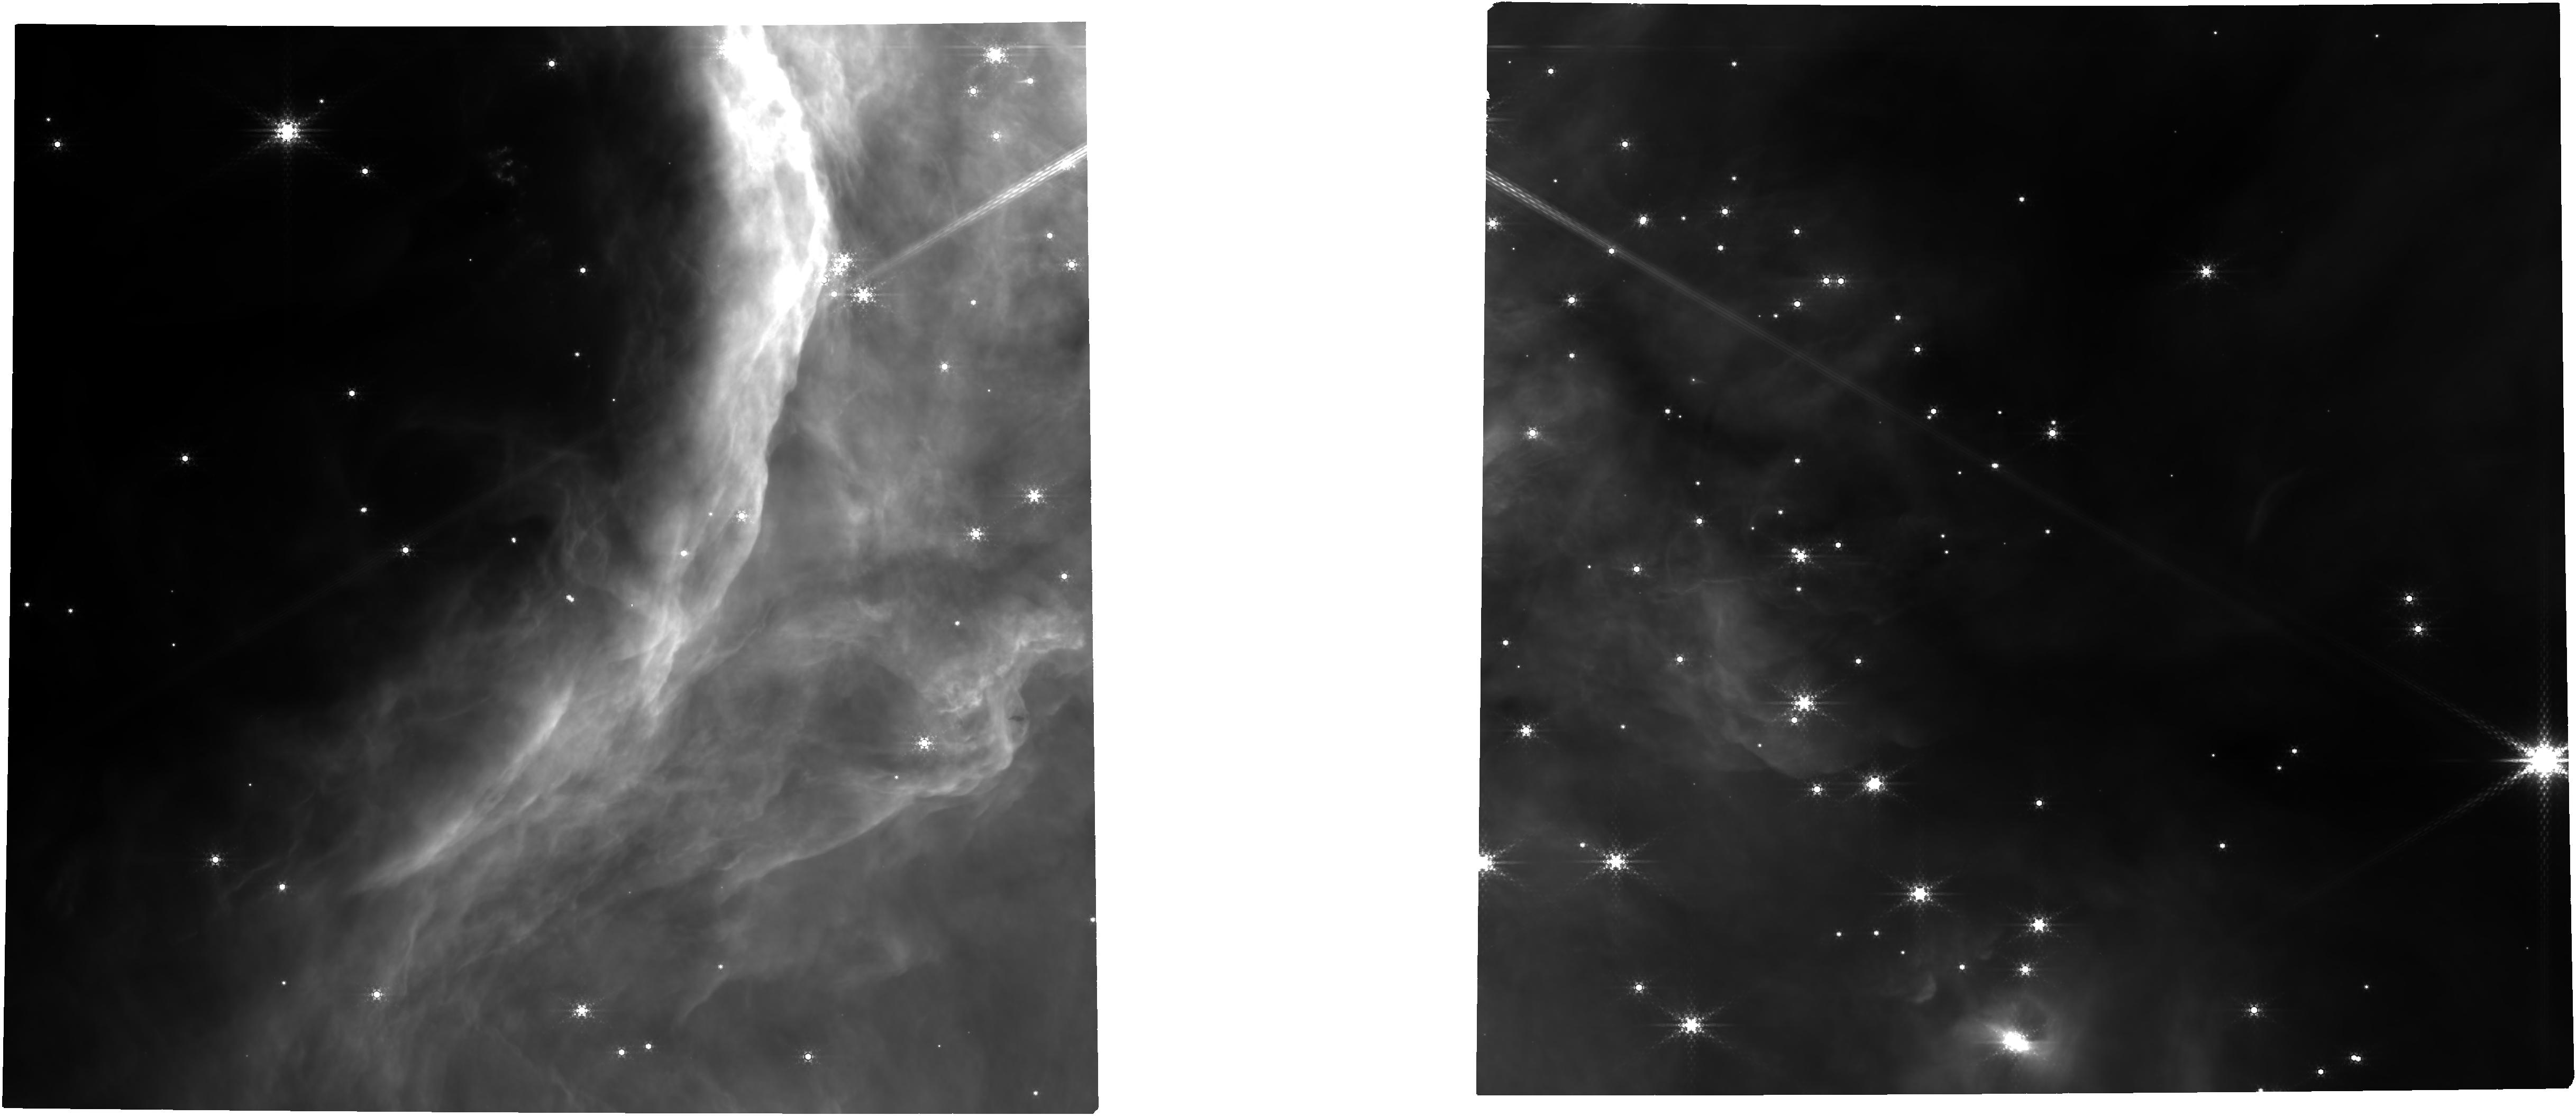
Target: NGC-2024
Instrument: NIRCAM
Filter: F430M
Exposure: 1.3 h
Observation ID: jw01190-o001_t001_nircam_clear-f430m

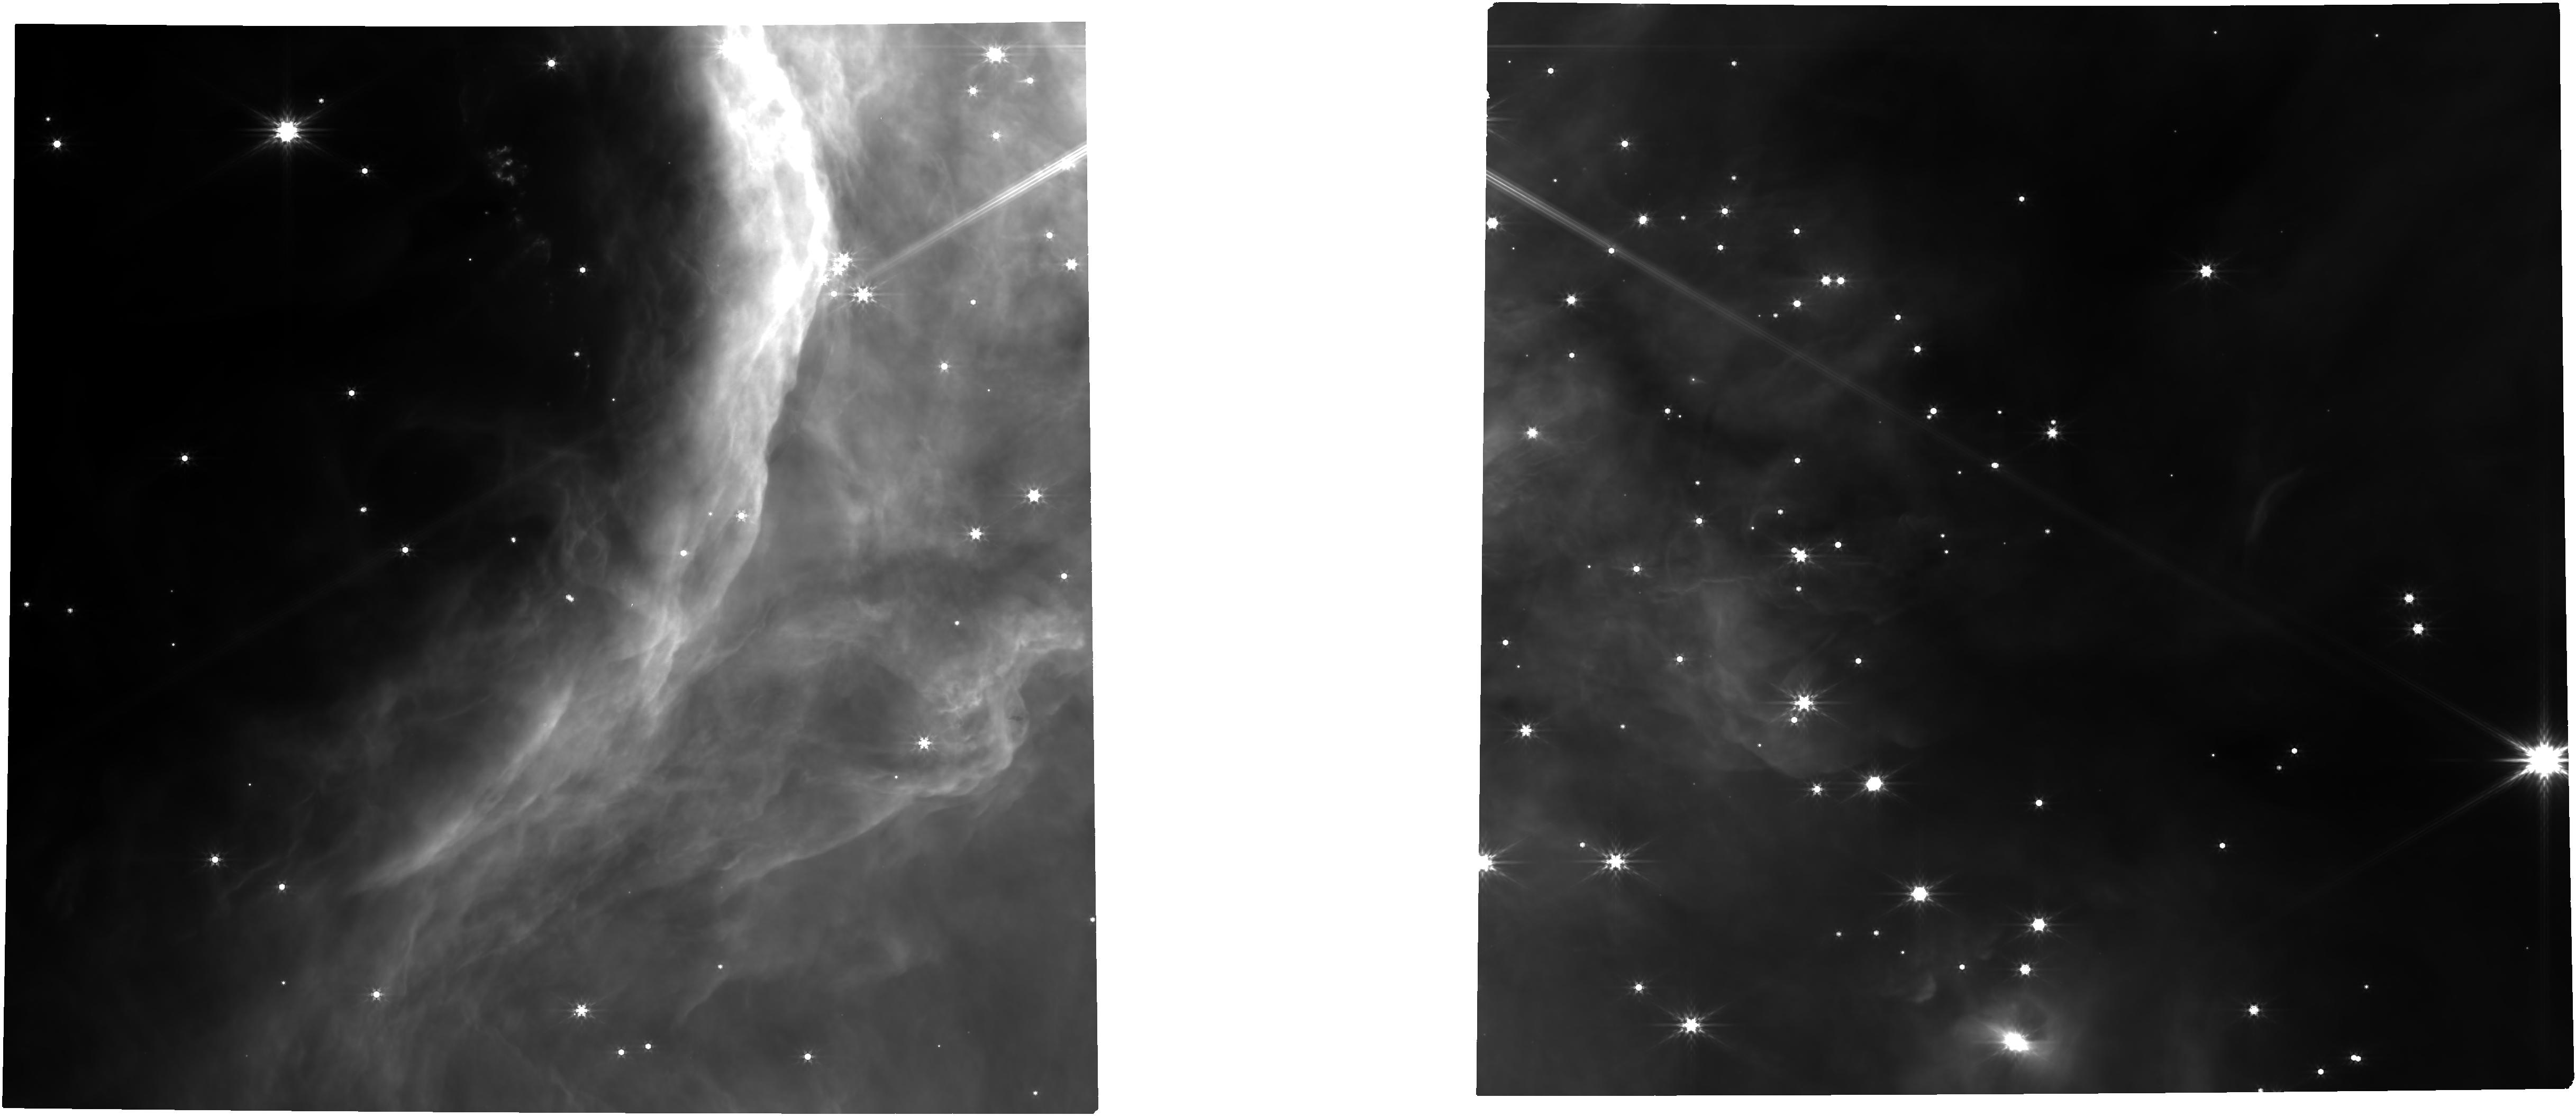
Target: NGC-2024
Instrument: NIRCAM
Filter: F444W
Exposure: 1.3 h
Observation ID: jw01190-o003_t001_nircam_clear-f444w

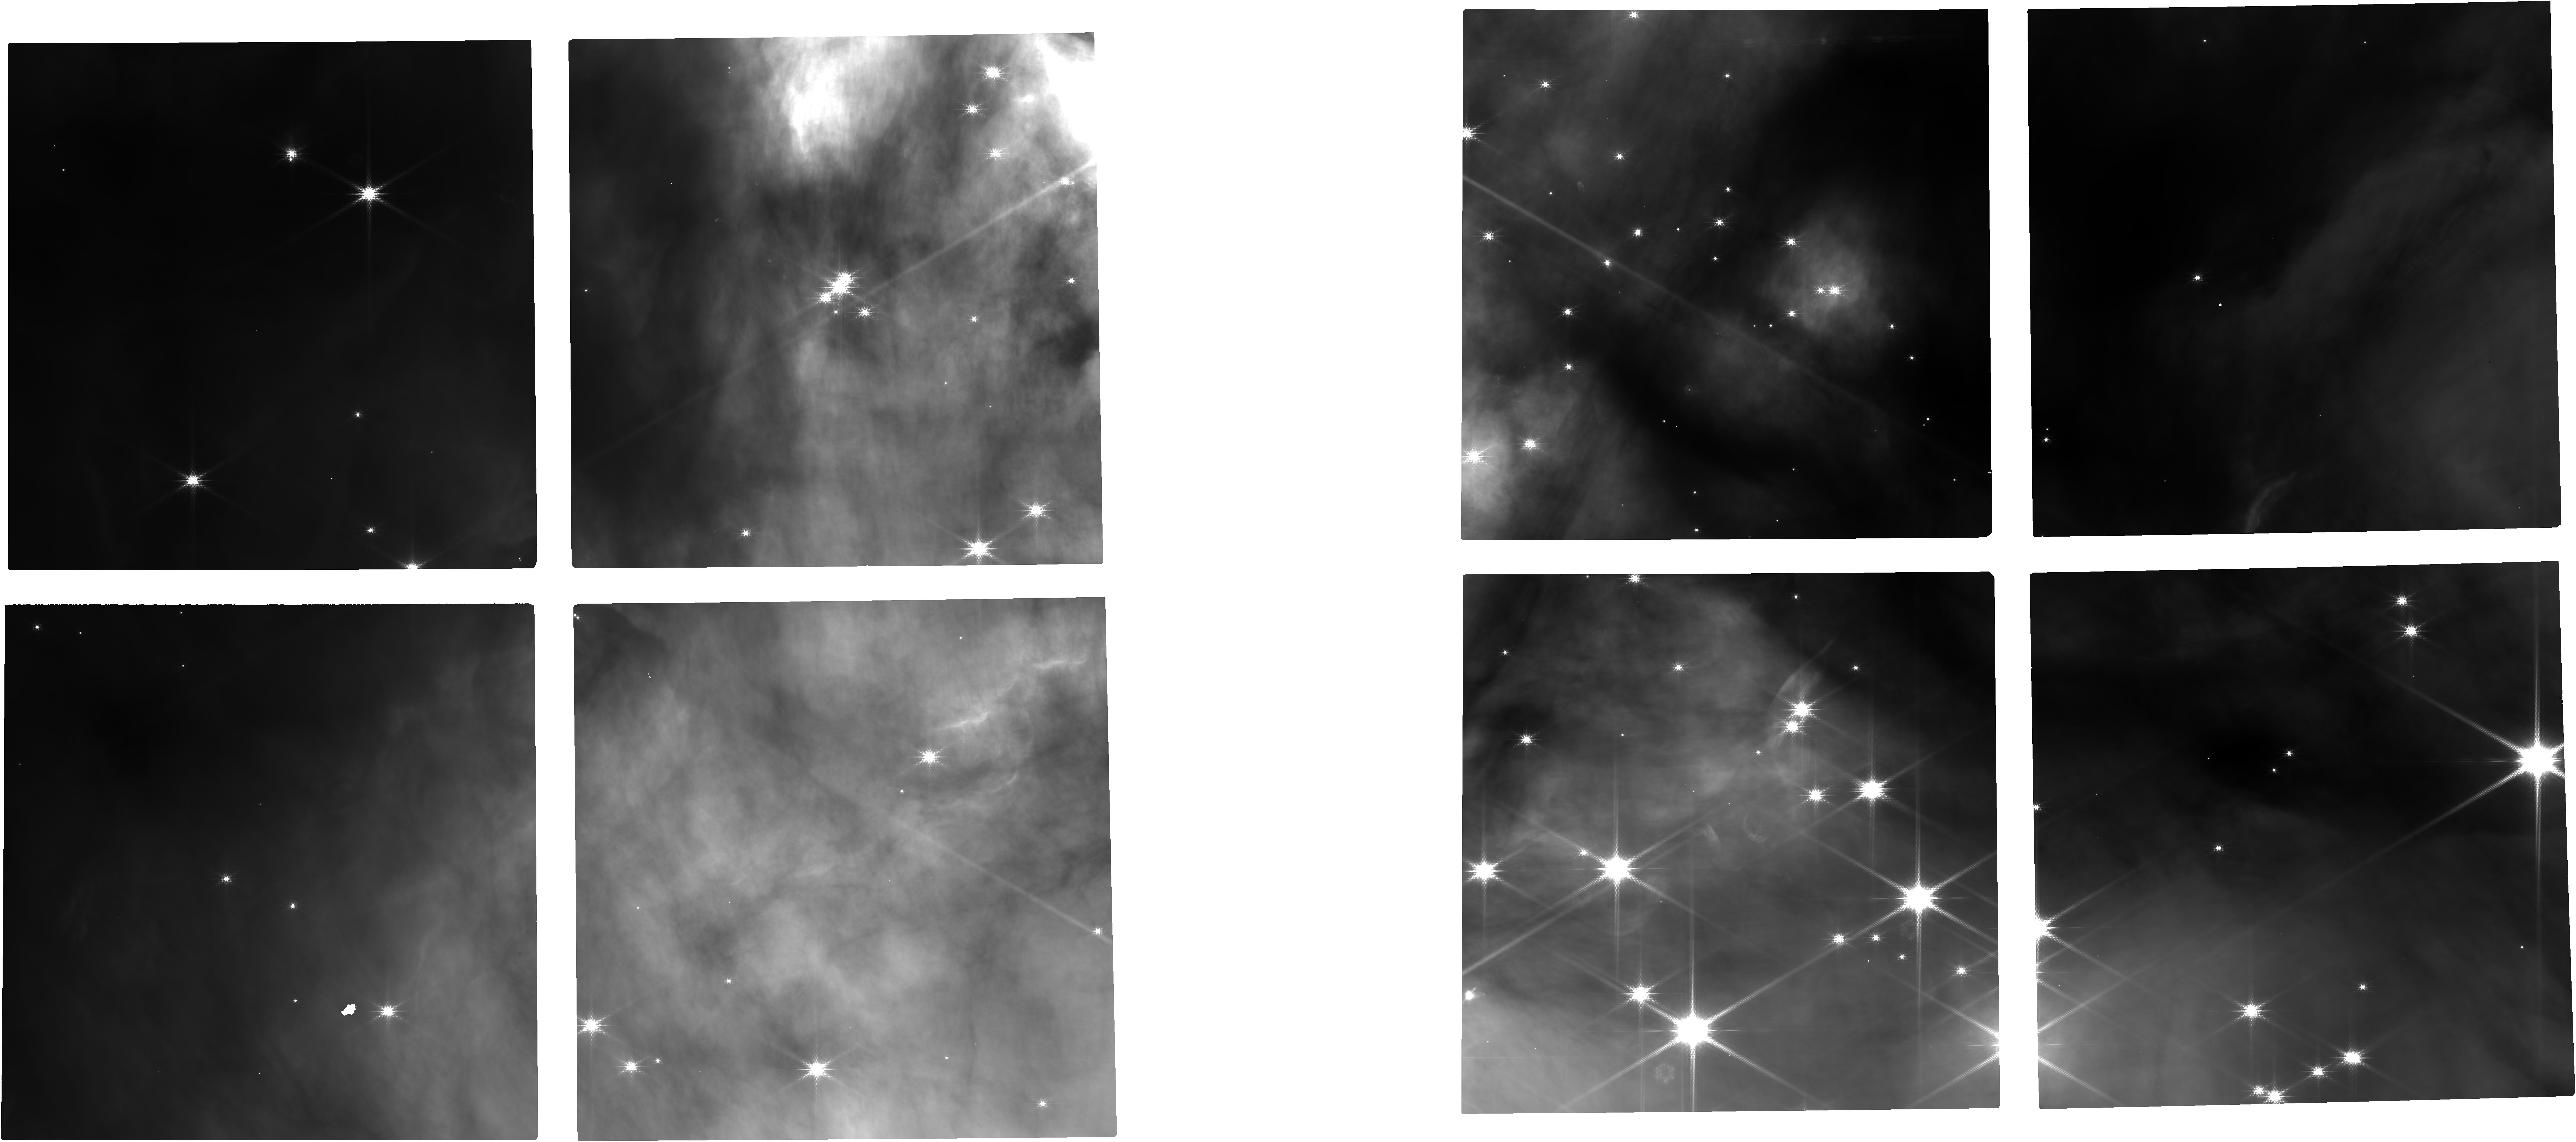
Target: NGC-2024
Instrument: NIRCAM
Filter: F182M
Exposure: 1.3 h
Observation ID: jw01190-o001_t001_nircam_clear-f182m

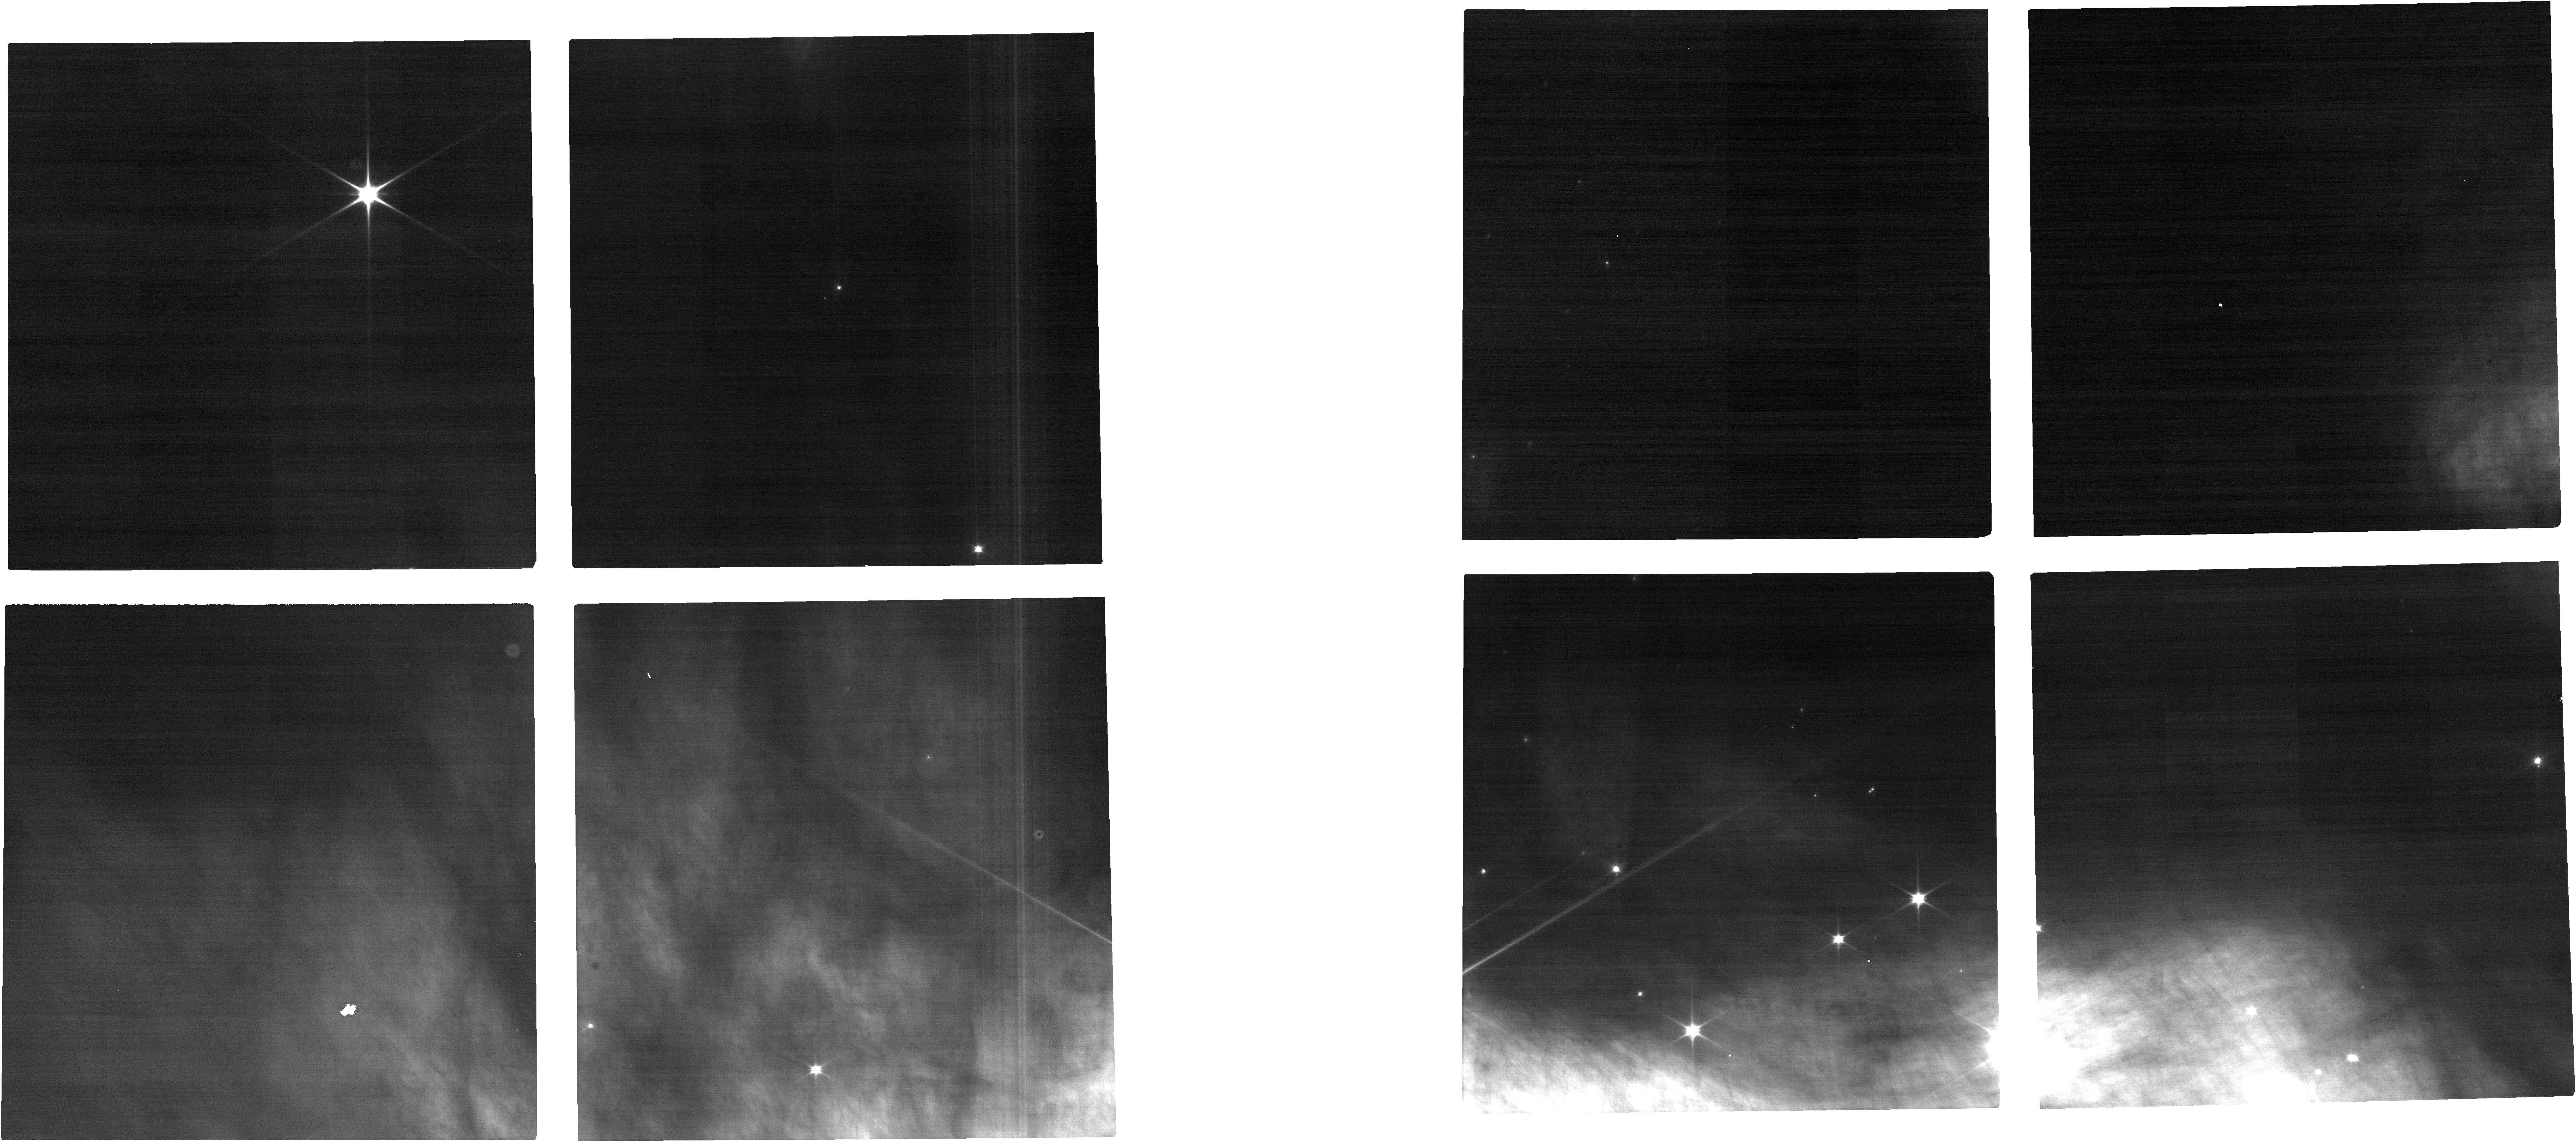
Target: NGC-2024
Instrument: NIRCAM
Filter: F070W
Exposure: 39 min
Observation ID: jw01190-o002_t001_nircam_clear-f070w

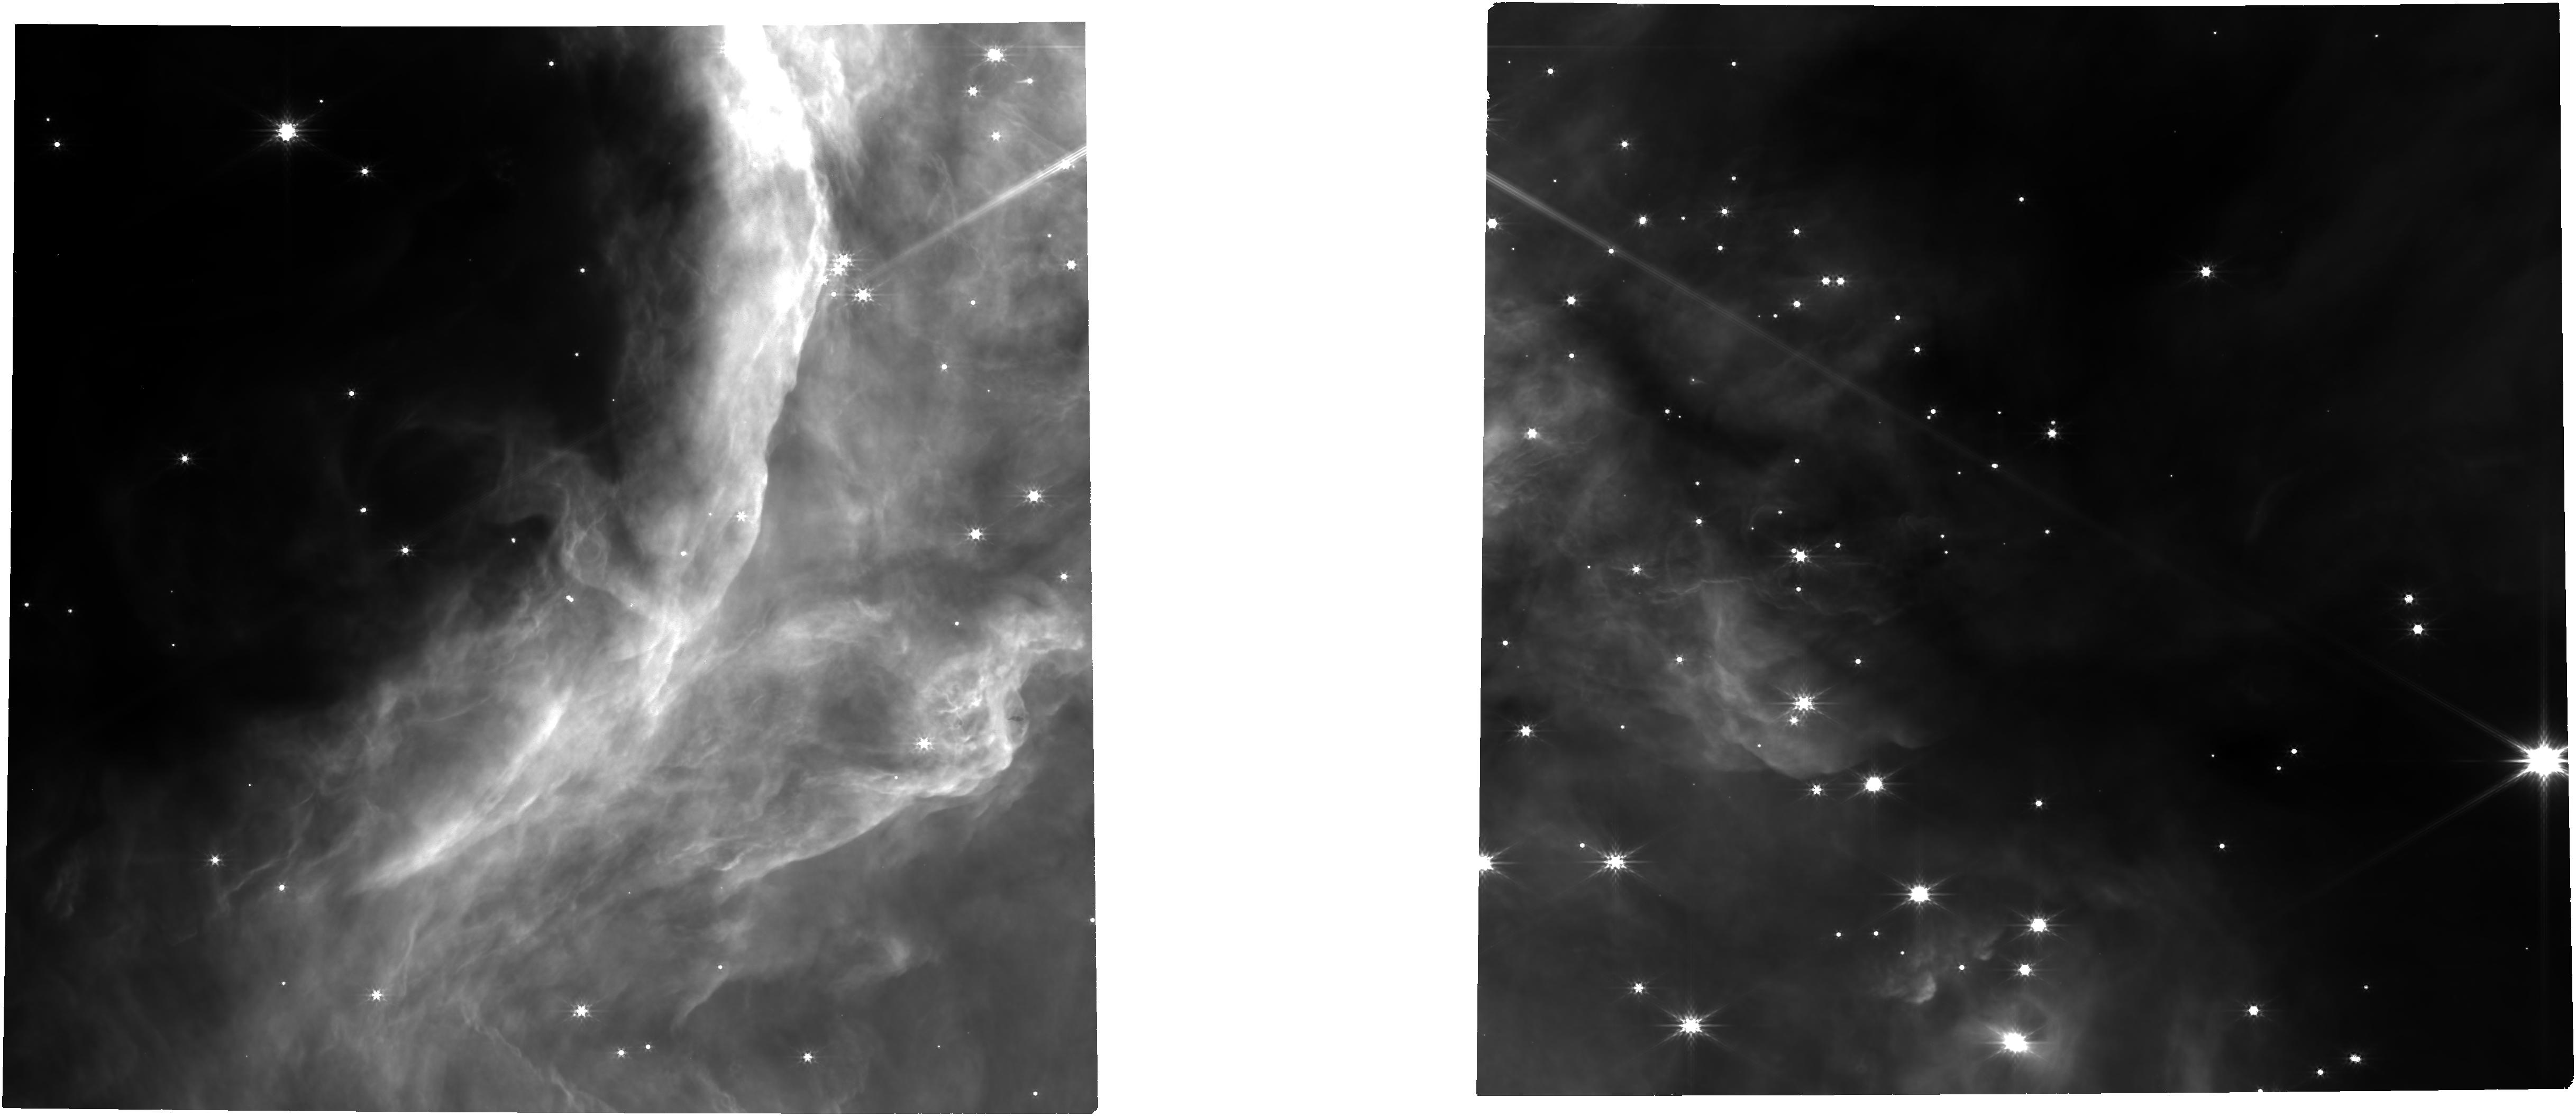
Target: NGC-2024
Instrument: NIRCAM
Filter: F356W
Exposure: 39 min
Observation ID: jw01190-o002_t001_nircam_clear-f356w

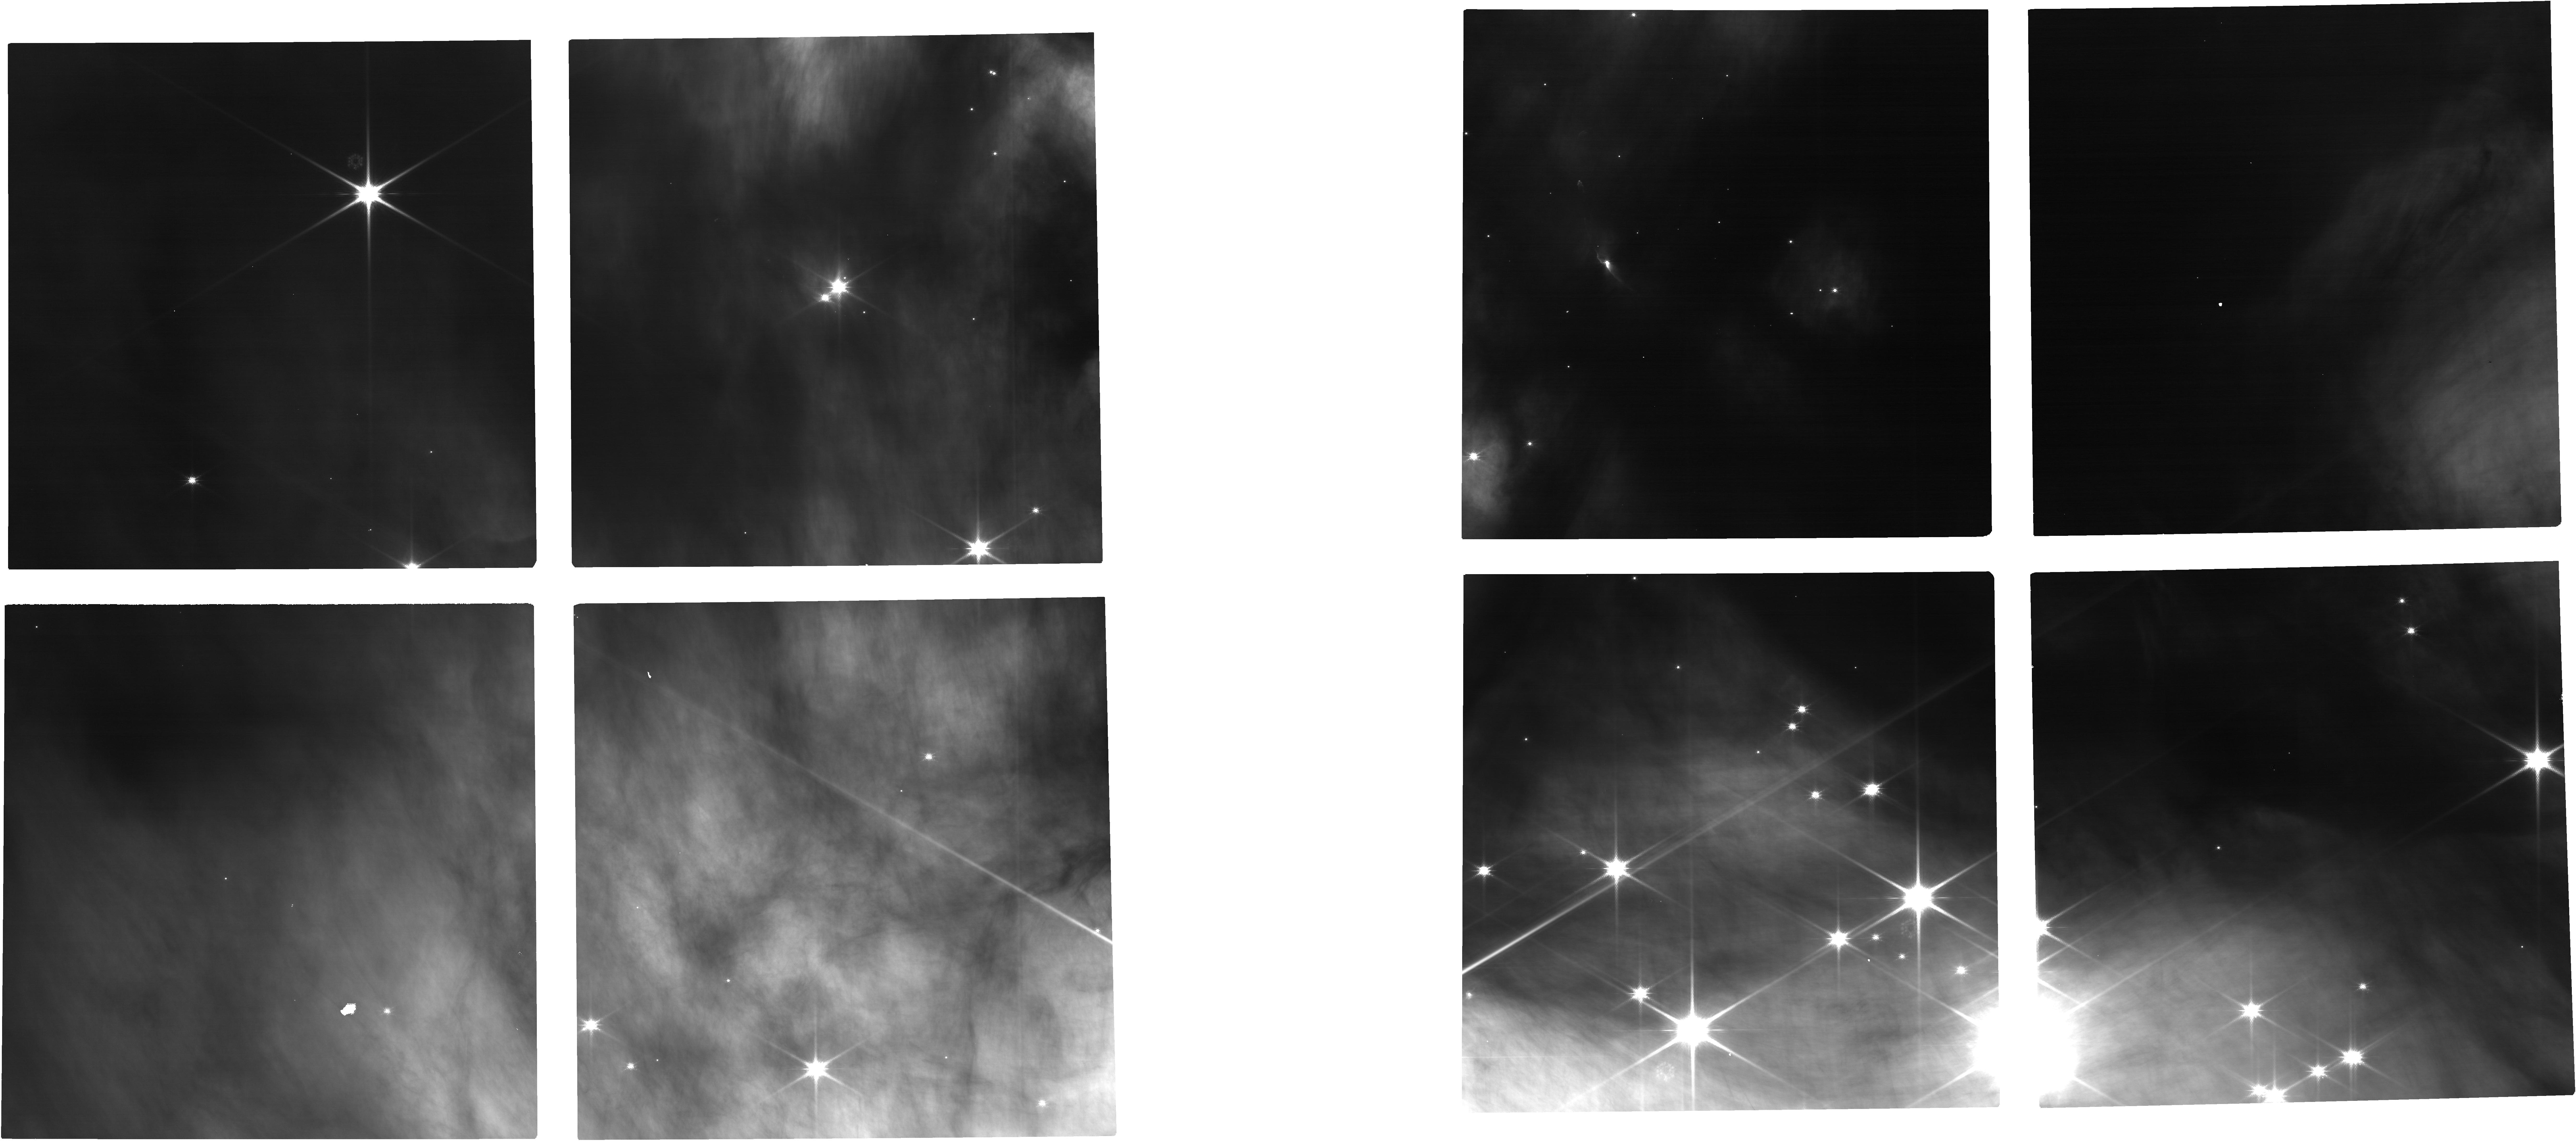
Target: NGC-2024
Instrument: NIRCAM
Filter: F115W
Exposure: 39 min
Observation ID: jw01190-o002_t001_nircam_clear-f115w

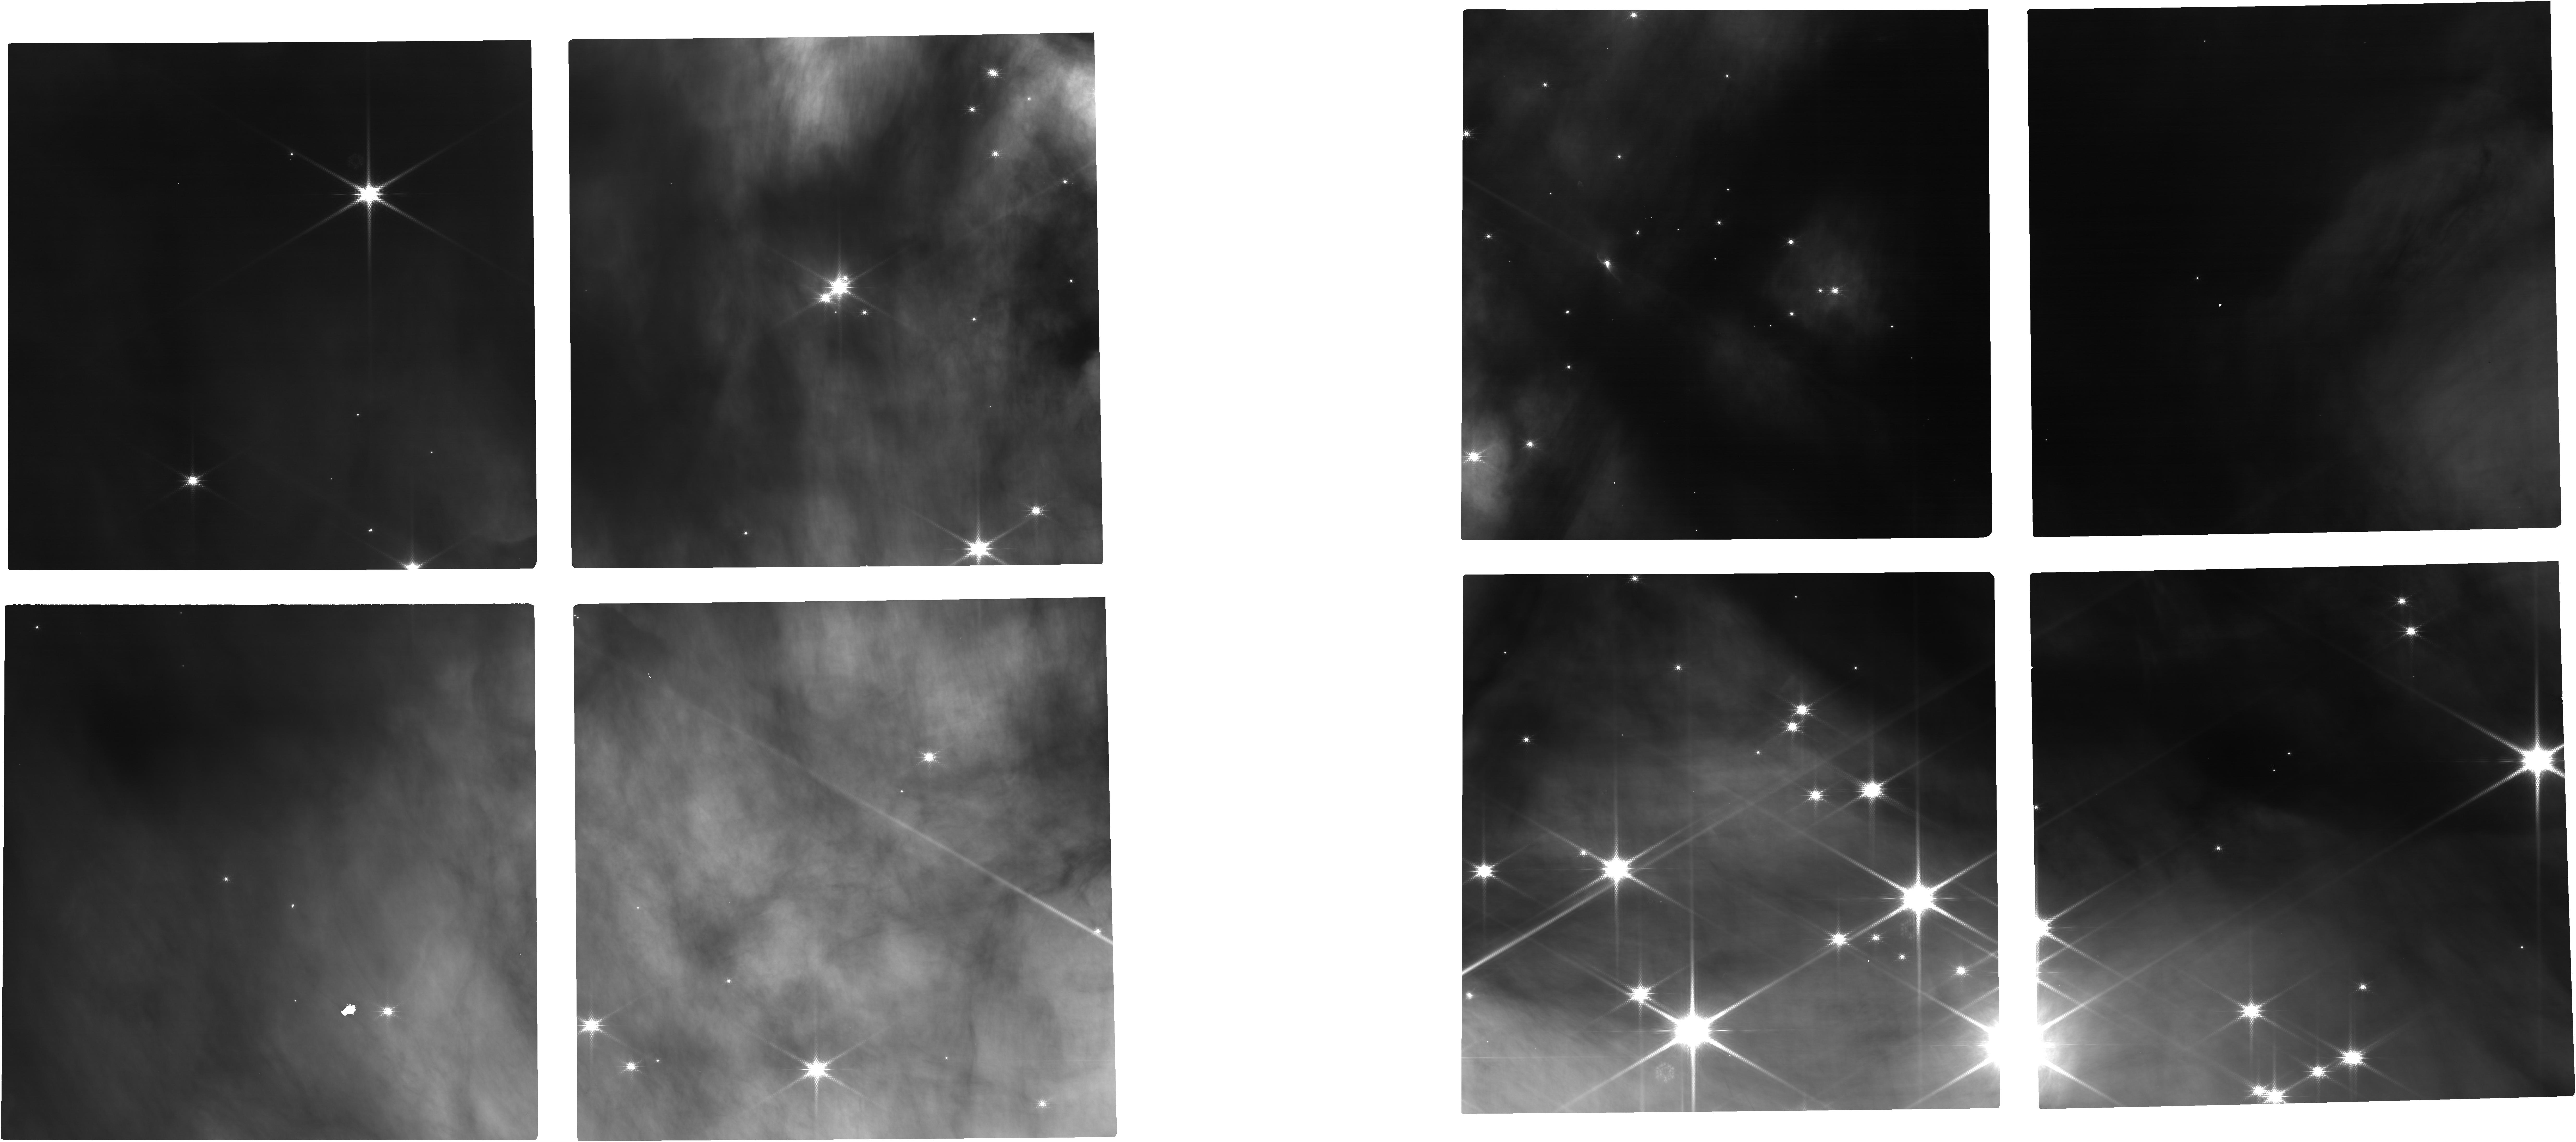
Target: NGC-2024
Instrument: NIRCAM
Filter: F140M
Exposure: 1.3 h
Observation ID: jw01190-o001_t001_nircam_clear-f140m

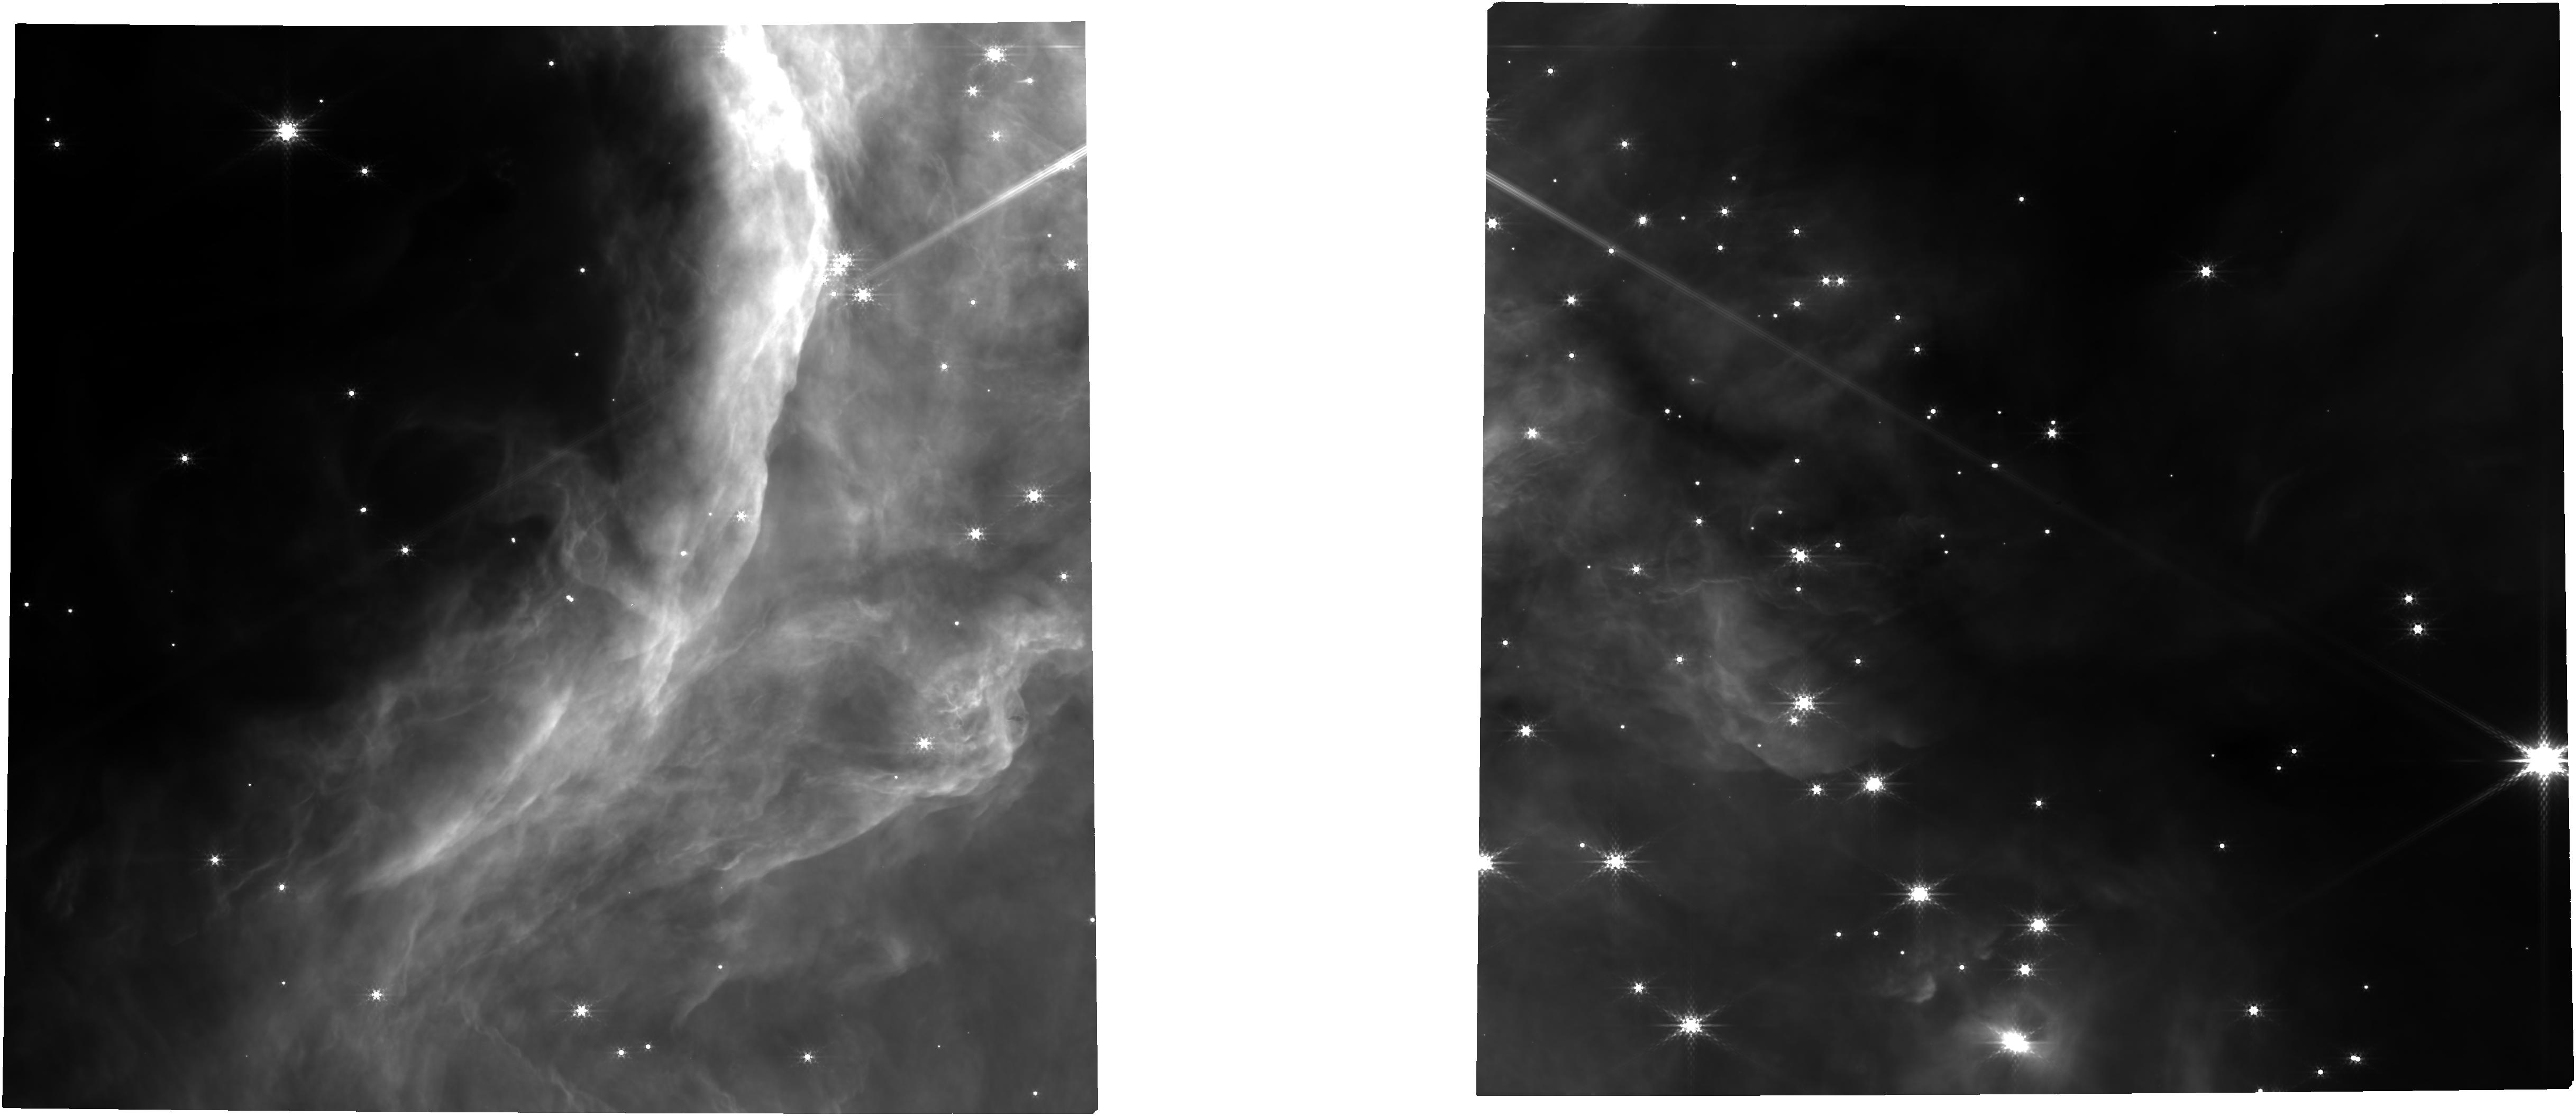
Target: NGC-2024
Instrument: NIRCAM
Filter: F360M
Exposure: 1.3 h
Observation ID: jw01190-o001_t001_nircam_clear-f360m

Embedded Cluster Survey (PI: Meyer, Michael R.)

We propose to obtain a complete census of planetary mass objects between 2-20 Mjupiter in the embedded young cluster NGC 2024. These data will enable us to: a) constrain the low mass end of the IMF; and b) search for evidence of gas giant planets that may have been ejected in the early dynamical history of the cluster evolution. We will use a multi-filter survey of both broad-band filters (to assess luminosity, extintion, and the presense of circumstellar dust disks) as well as intermediate band filters (to constrain temperature and surface gravity). We expect a sample of 50-100 candidate planetary mass objects for which we will obtain follow-up NIRSPEC characterization spectra. Assessment of C/O ratios based on retrieval analysis of the spectra could reveal planetary mass objects that likely formed in a circumstellar disk rather than the ISM.